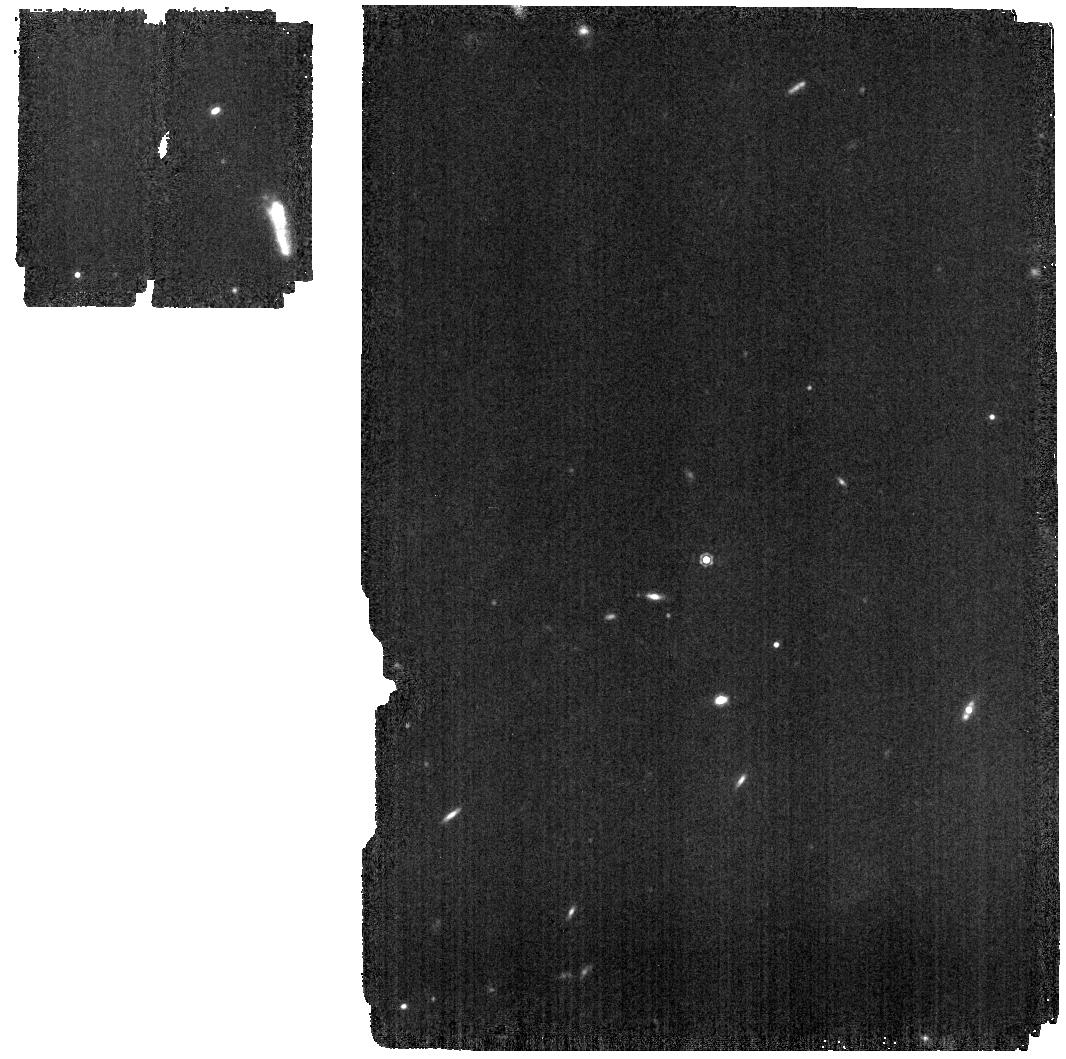
Target: 1743045. Instrument: MIRI. Filter: F1130W. Exposure: 4 min. Observation ID: jw01027-o014_t005_miri_f1130w

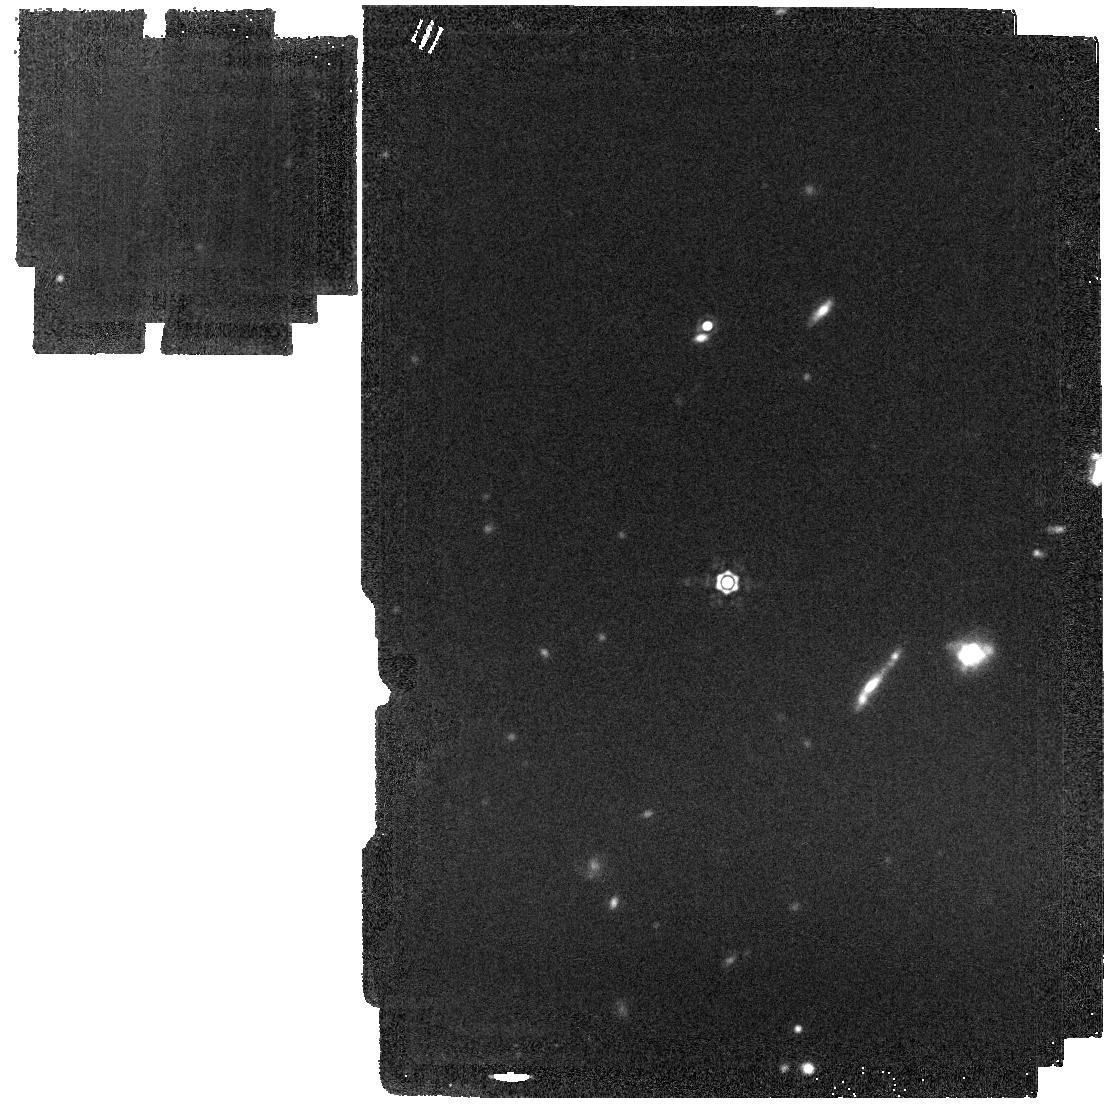
Target: BD+60-1753. Instrument: MIRI. Filter: F1800W. Exposure: 4 min. Observation ID: jw01027-o008_t006_miri_f1800w

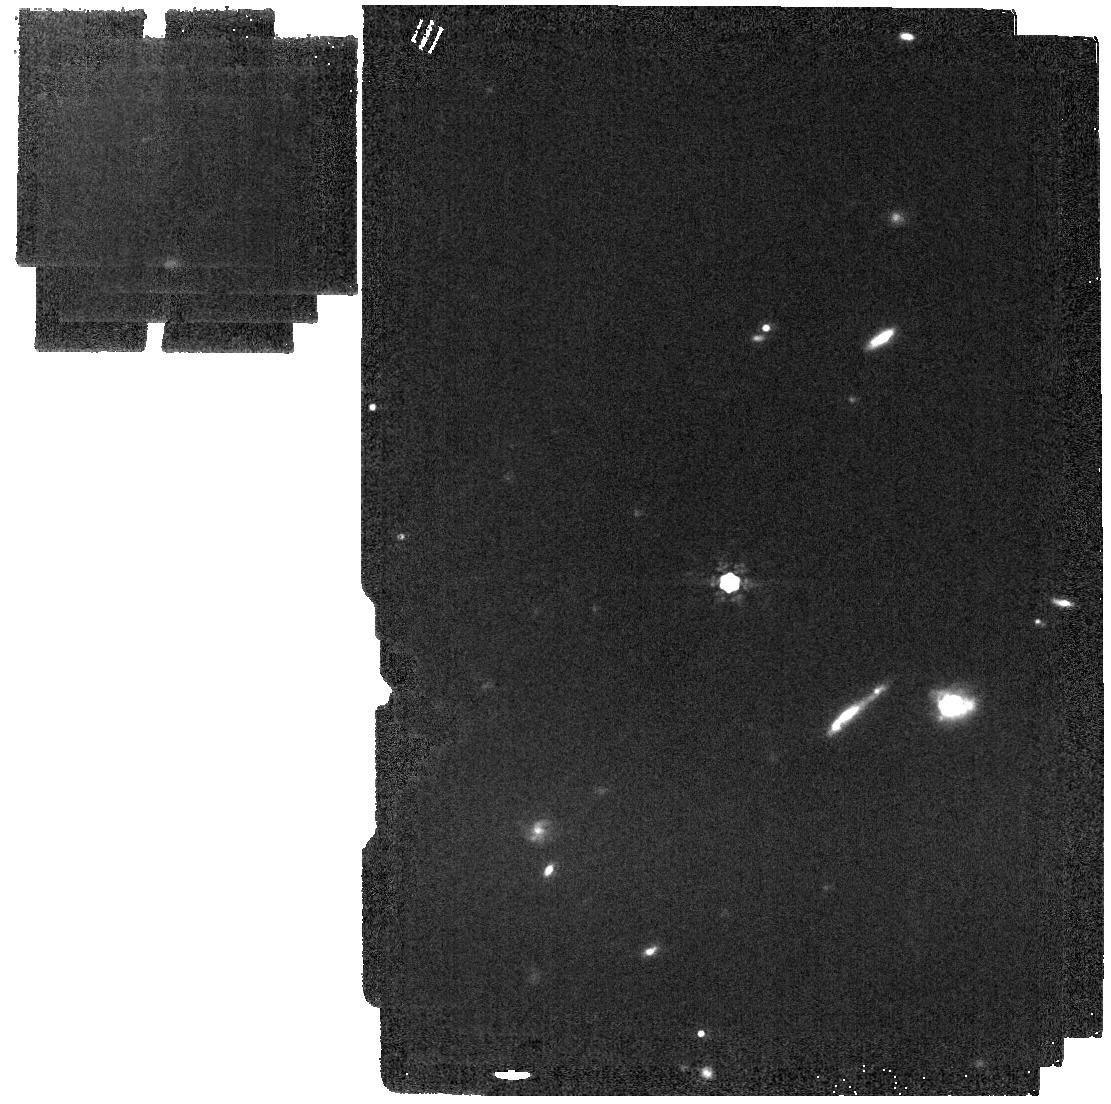
Target: BD+60-1753. Instrument: MIRI. Filter: F1500W. Exposure: 2 min. Observation ID: jw01027-o004_t006_miri_f1500w

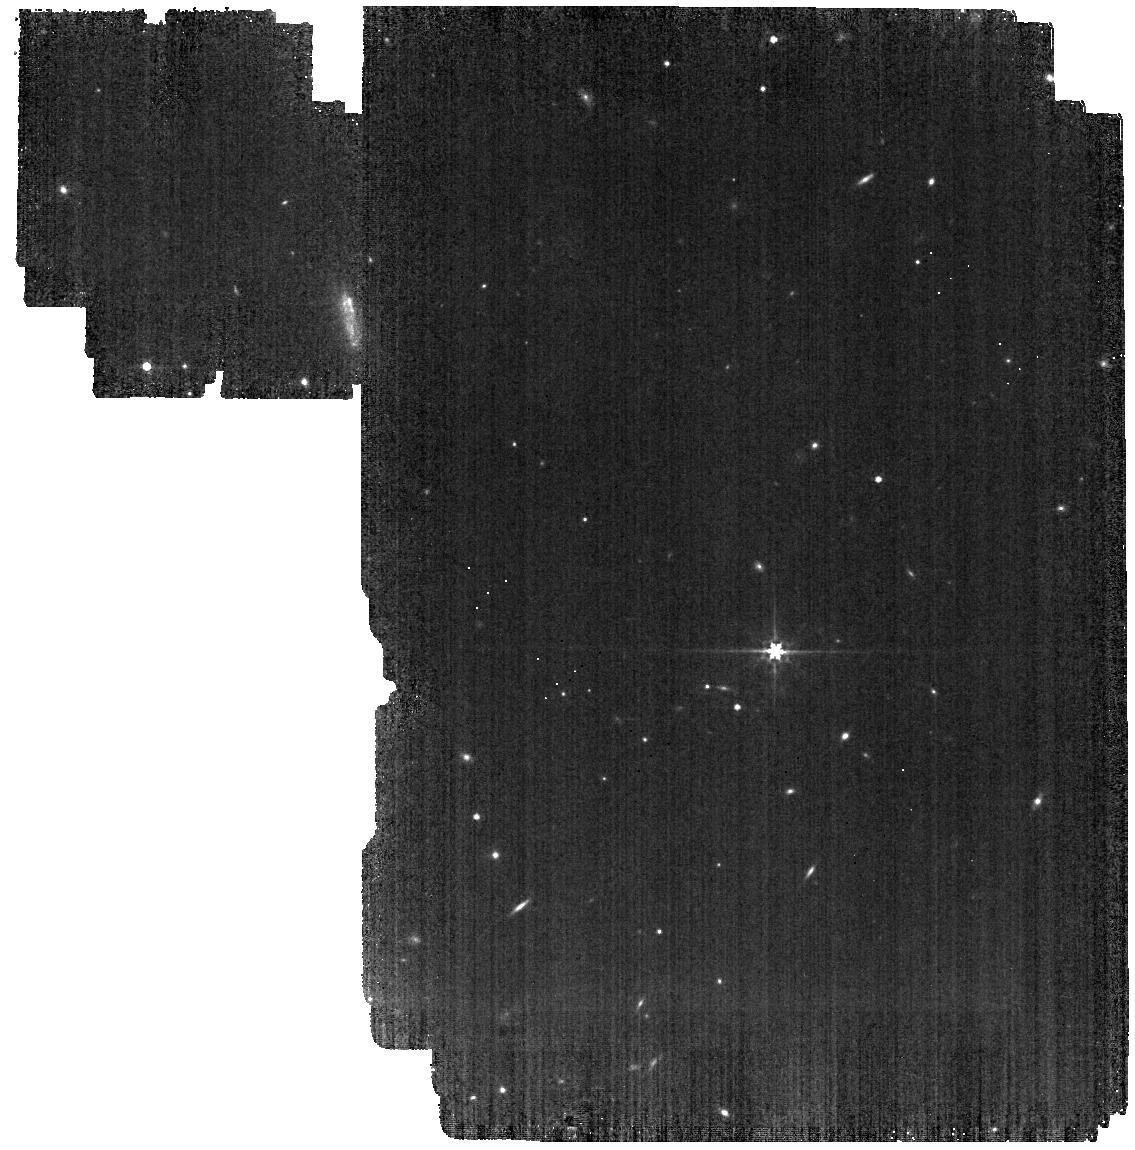
Target: 1743045. Instrument: MIRI. Filter: F560W. Exposure: 4 min. Observation ID: jw01027-o014_t005_miri_f560w

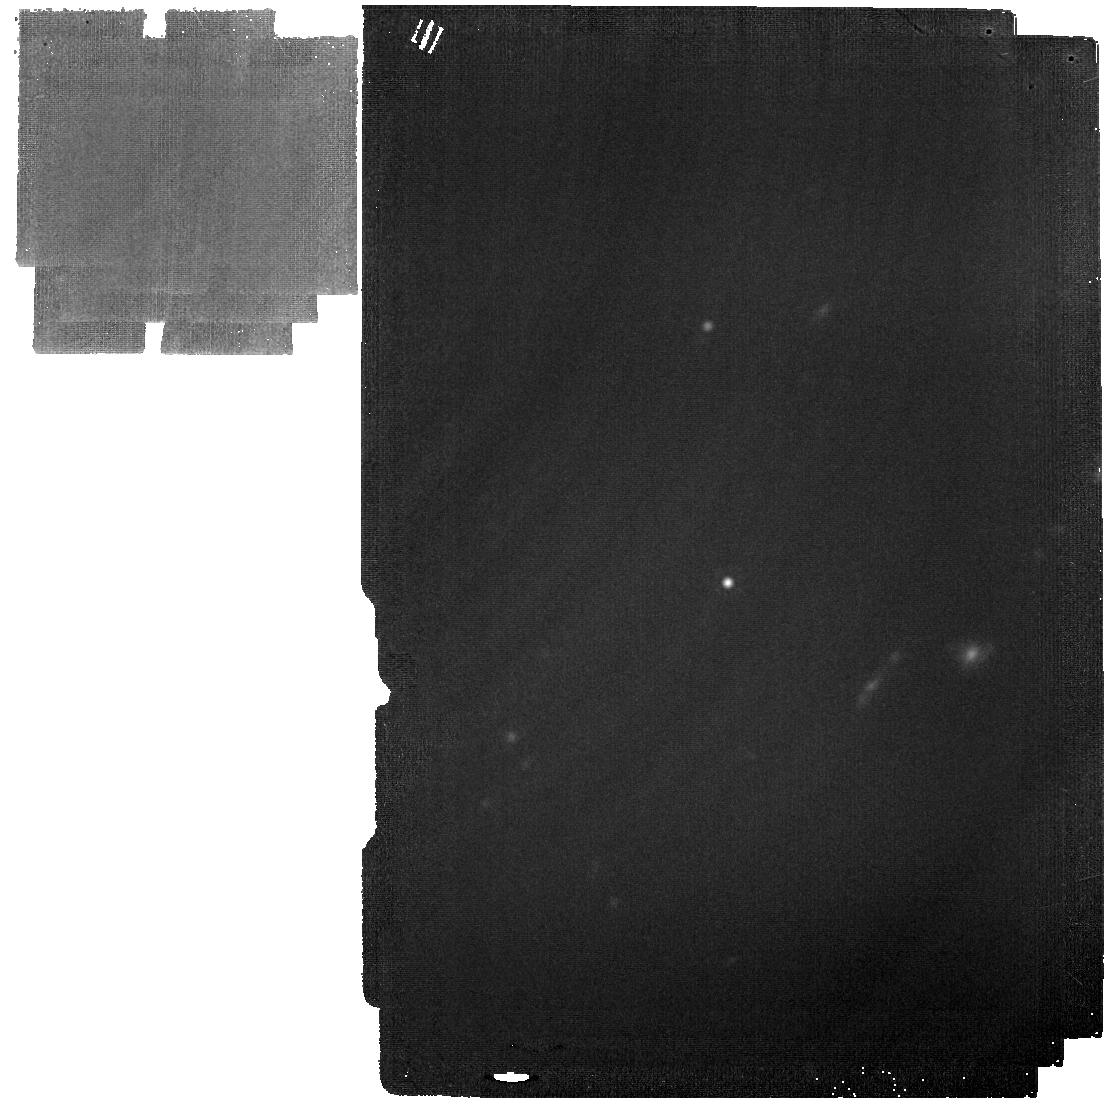
Target: BD+60-1753. Instrument: MIRI. Filter: F2550W. Exposure: 11 min. Observation ID: jw01027-o008_t006_miri_f2550w

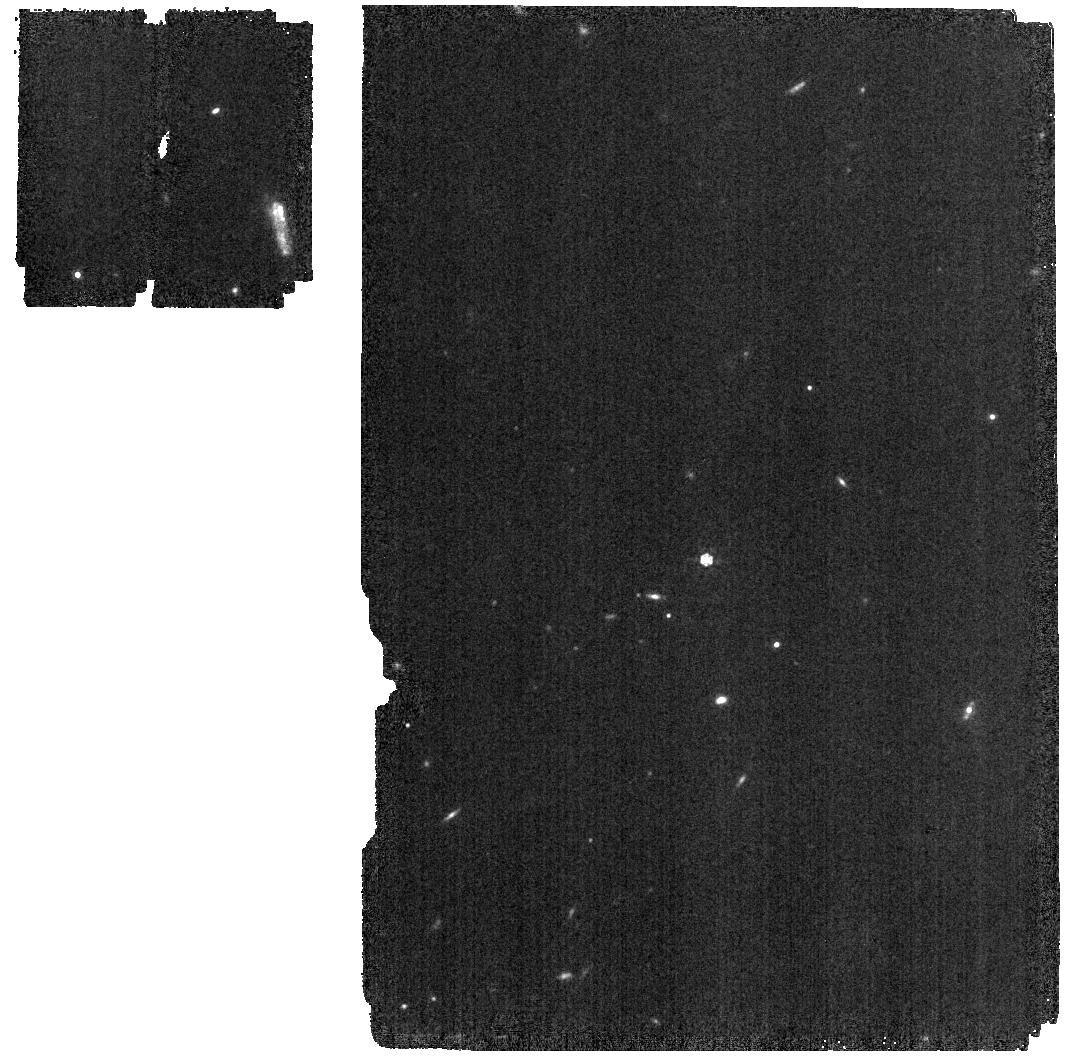
Target: 1743045. Instrument: MIRI. Filter: F1000W. Exposure: 2 min. Observation ID: jw01027-o014_t005_miri_f1000w

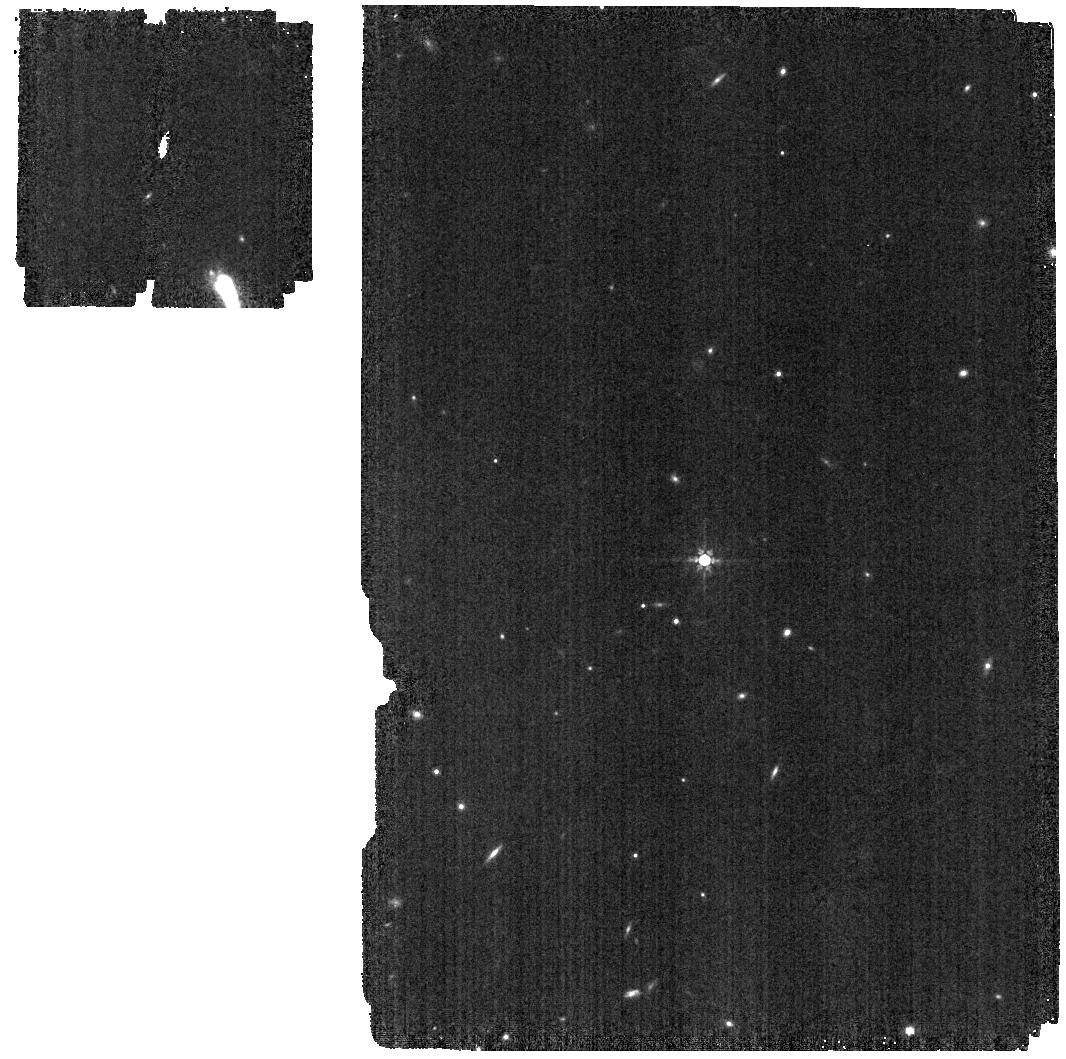
Target: 1743045. Instrument: MIRI. Filter: F770W. Exposure: 2 min. Observation ID: jw01027-o007_t005_miri_f770w

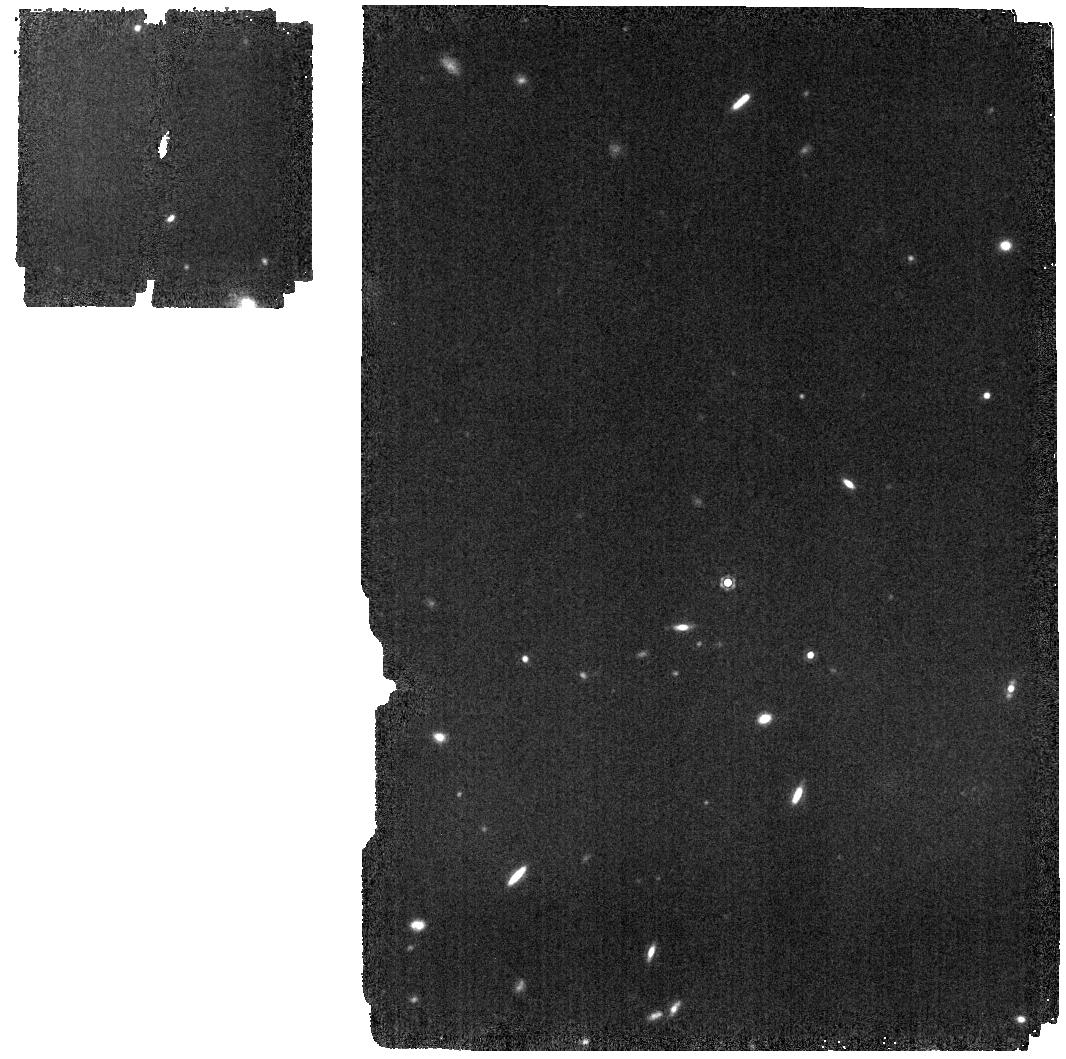
Target: 1743045. Instrument: MIRI. Filter: F1280W. Exposure: 3 min. Observation ID: jw01027-o007_t005_miri_f1280w

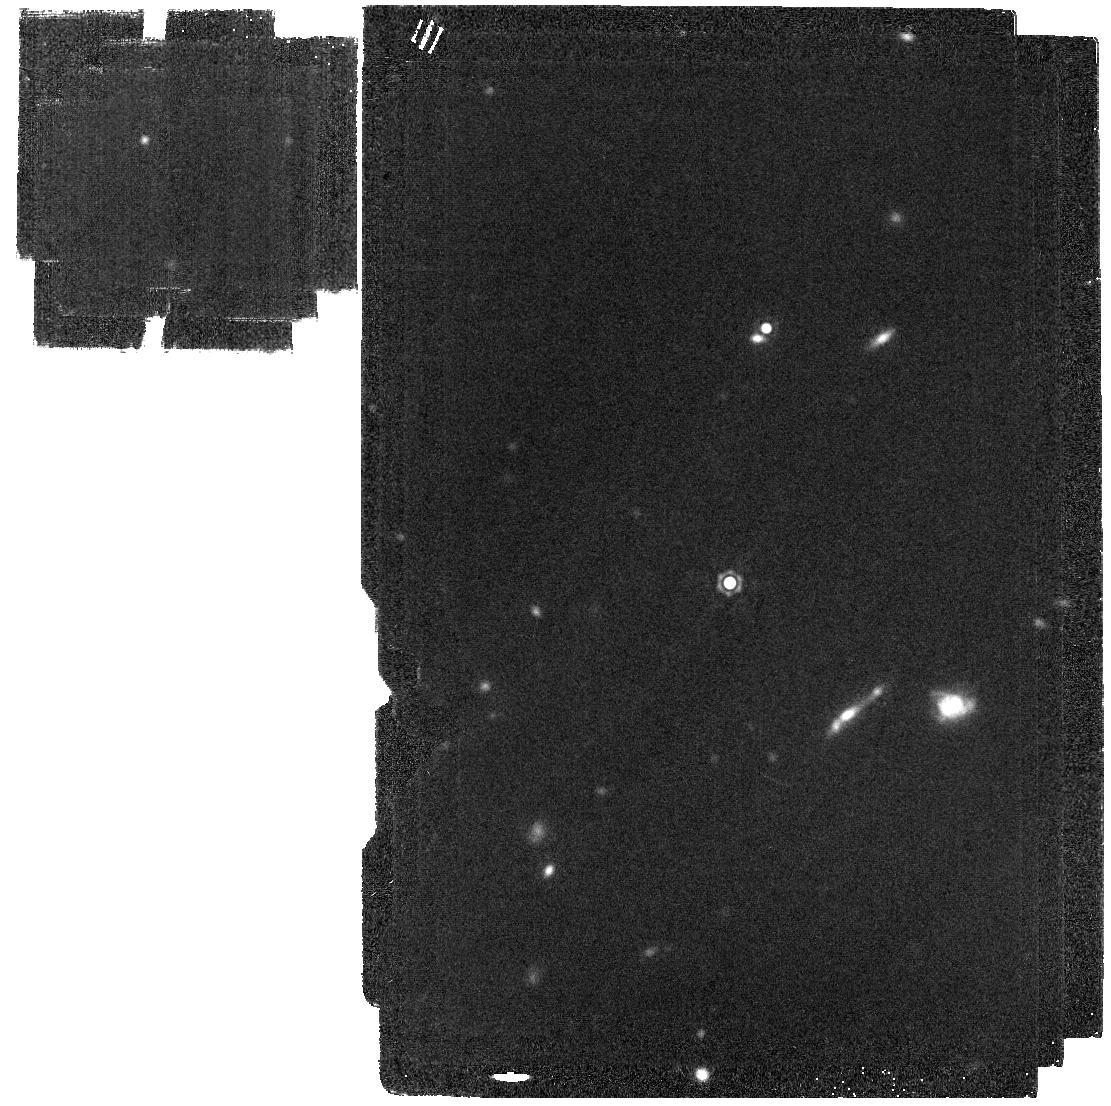
Target: BD+60-1753. Instrument: MIRI. Filter: F2100W. Exposure: 4 min. Observation ID: jw01027-o004_t006_miri_f2100w

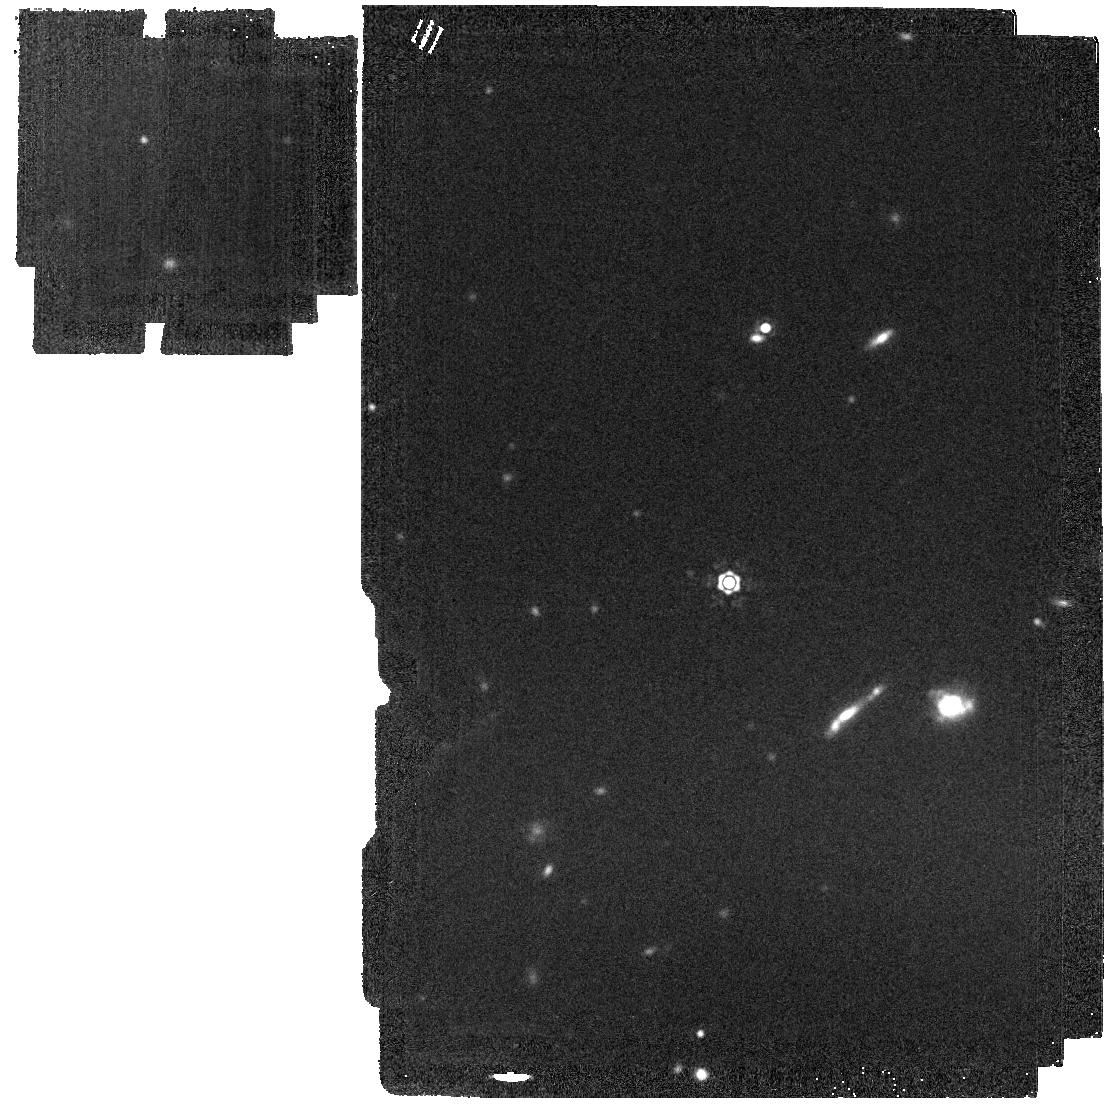
Target: BD+60-1753. Instrument: MIRI. Filter: F1800W. Exposure: 4 min. Observation ID: jw01027-o004_t006_miri_f1800w

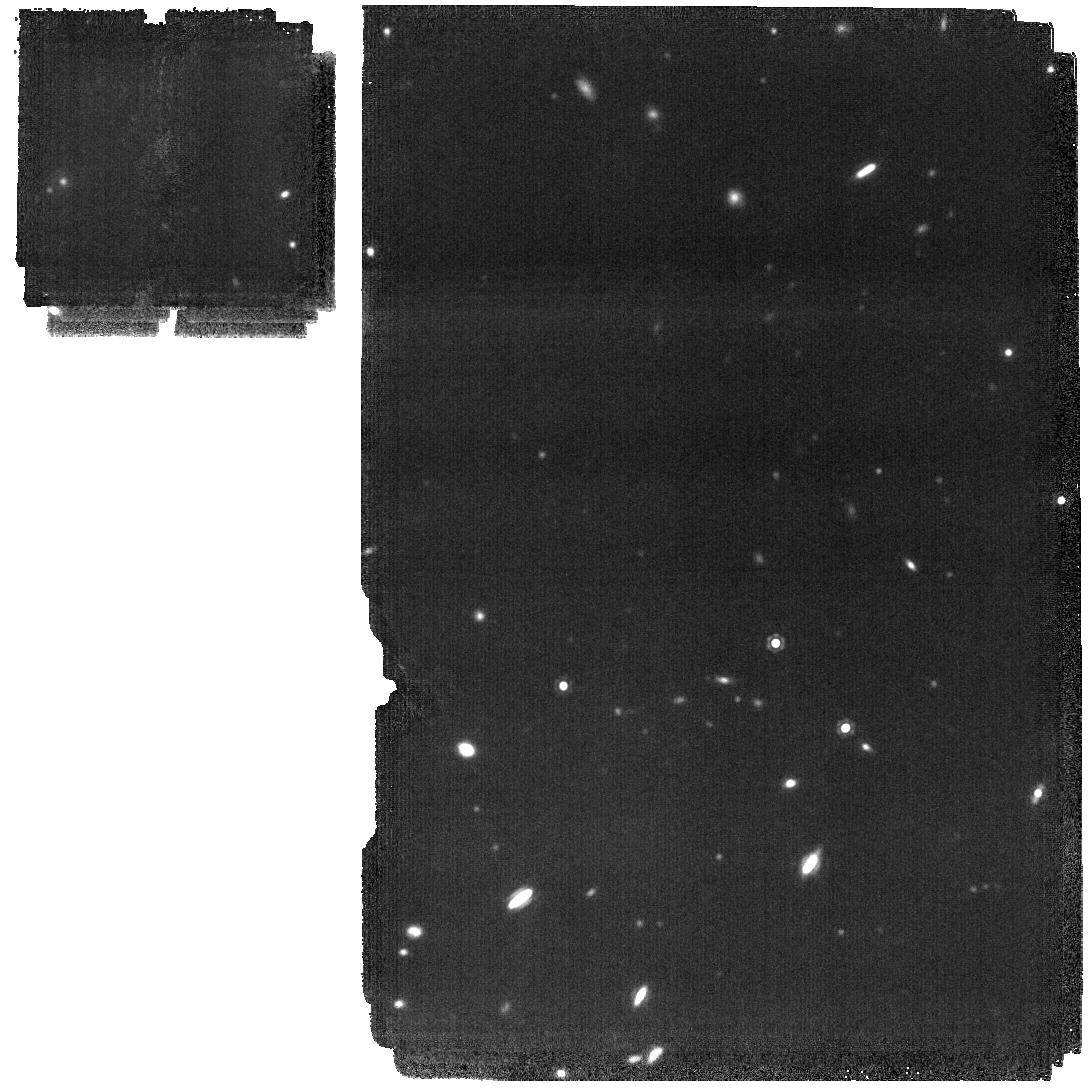
Target: 1743045. Instrument: MIRI. Filter: F1500W. Exposure: 40 min. Observation ID: jw01027-o014_t005_miri_f1500w

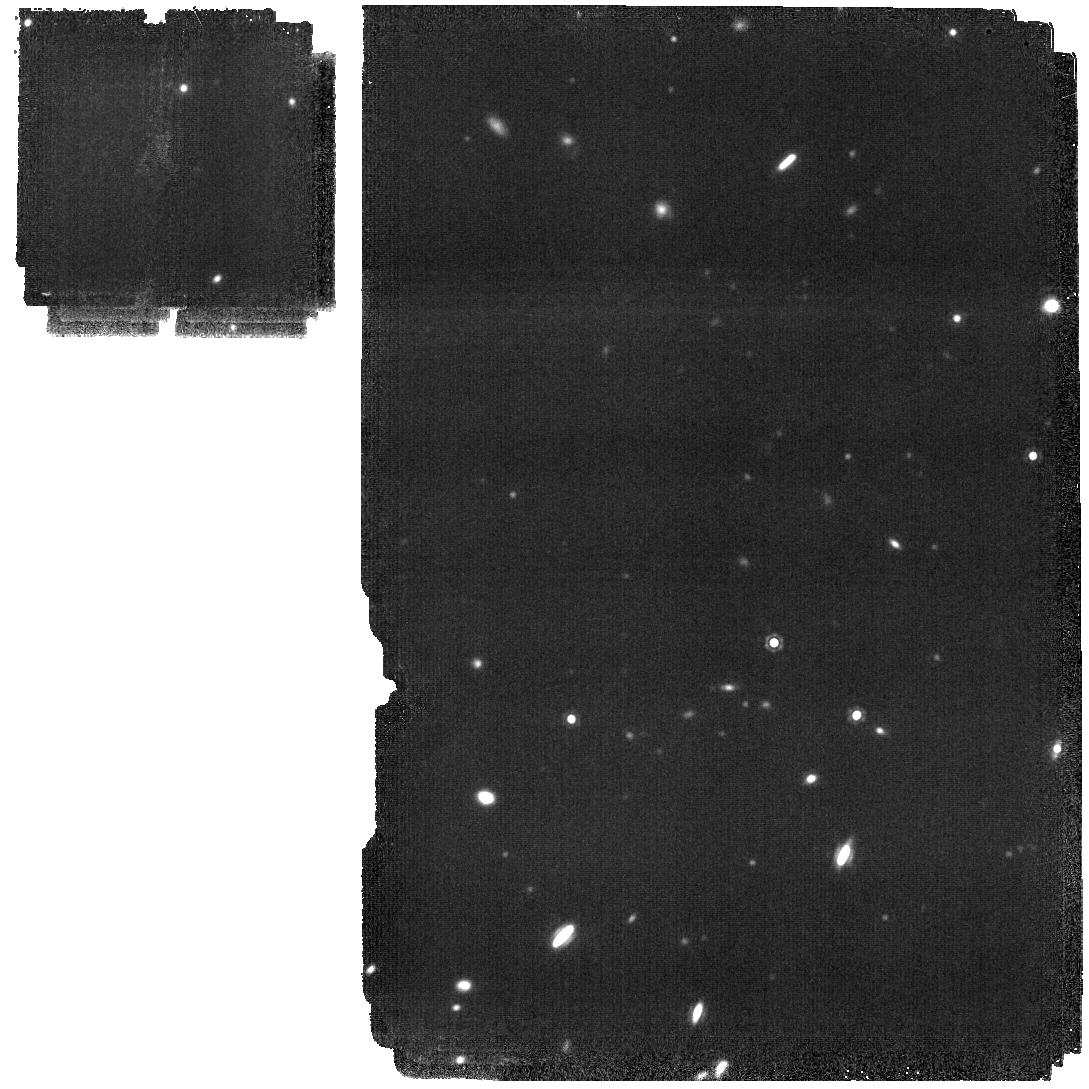
Target: 1743045. Instrument: MIRI. Filter: F1500W. Exposure: 40 min. Observation ID: jw01027-o007_t005_miri_f1500w

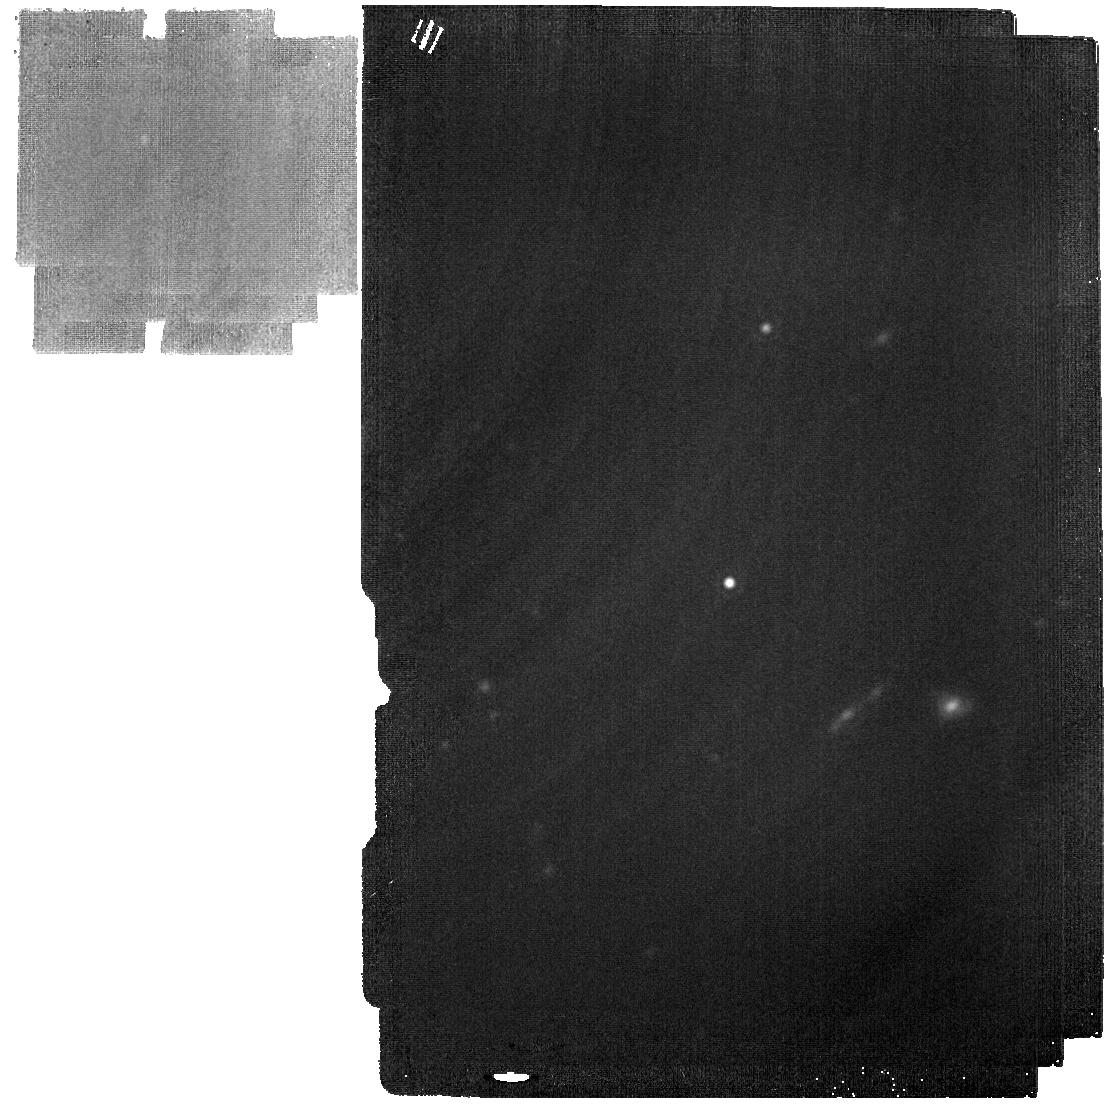
Target: BD+60-1753. Instrument: MIRI. Filter: F2550W. Exposure: 11 min. Observation ID: jw01027-o004_t006_miri_f2550w

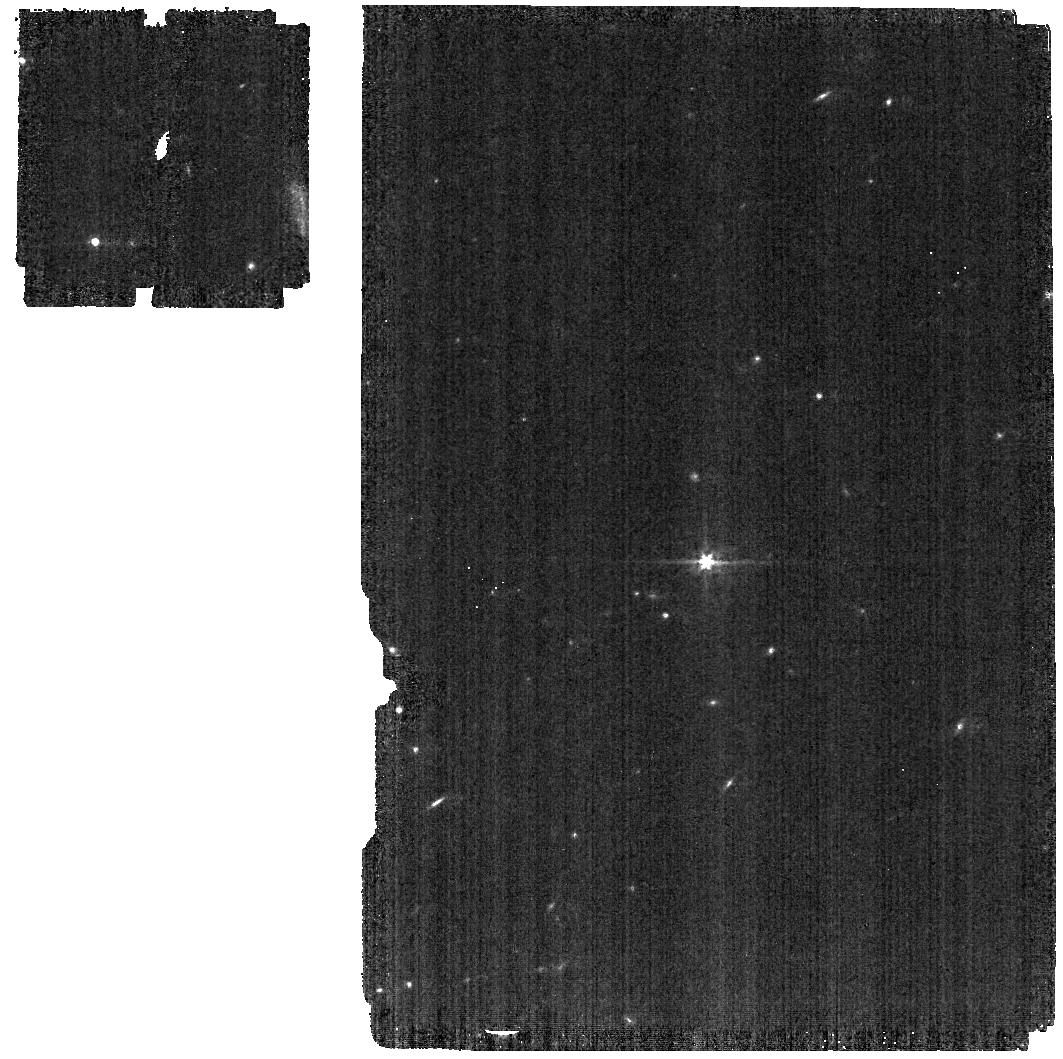
Target: 1743045. Instrument: MIRI. Filter: F560W. Exposure: 2 min. Observation ID: jw01027-o003_t005_miri_f560w

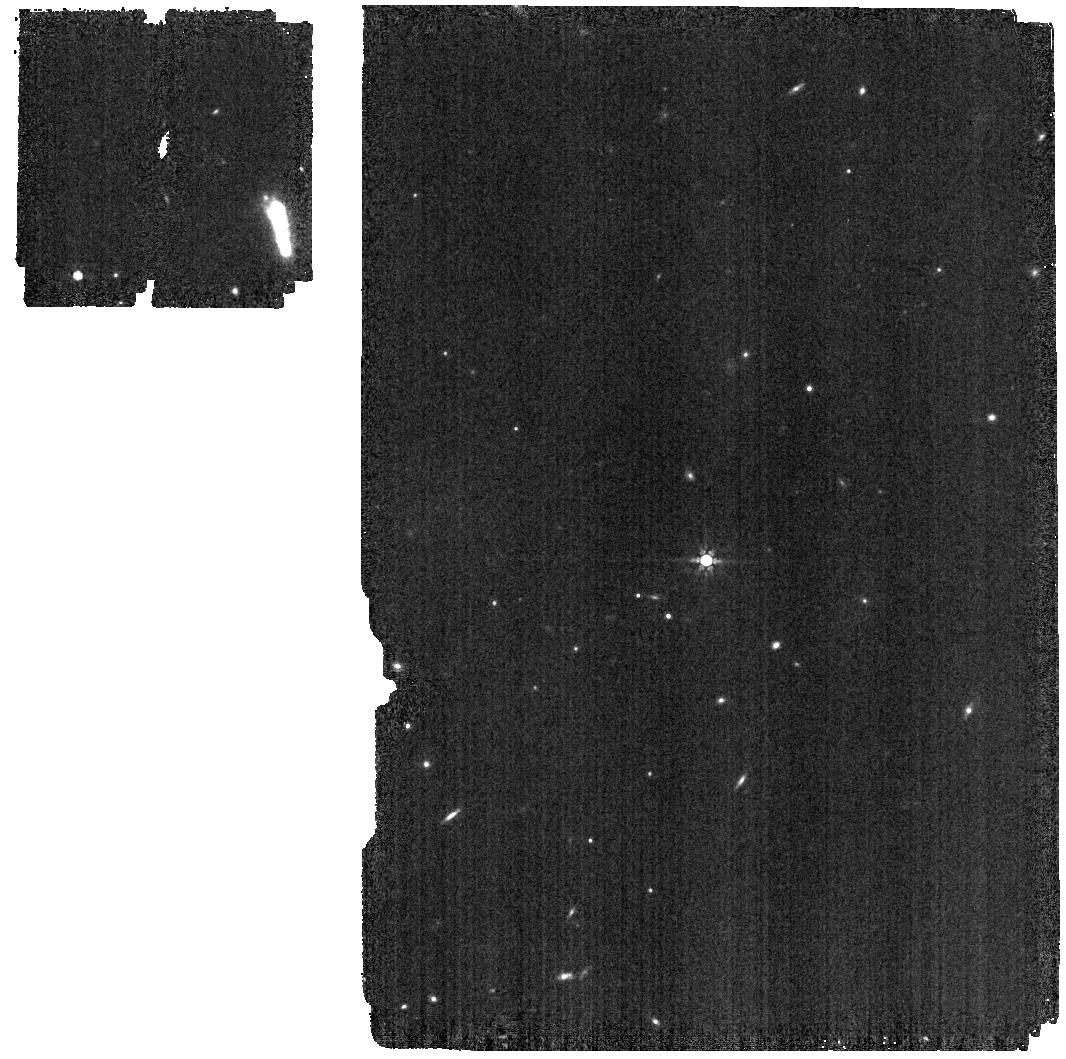
Target: 1743045. Instrument: MIRI. Filter: F770W. Exposure: 2 min. Observation ID: jw01027-o014_t005_miri_f770w

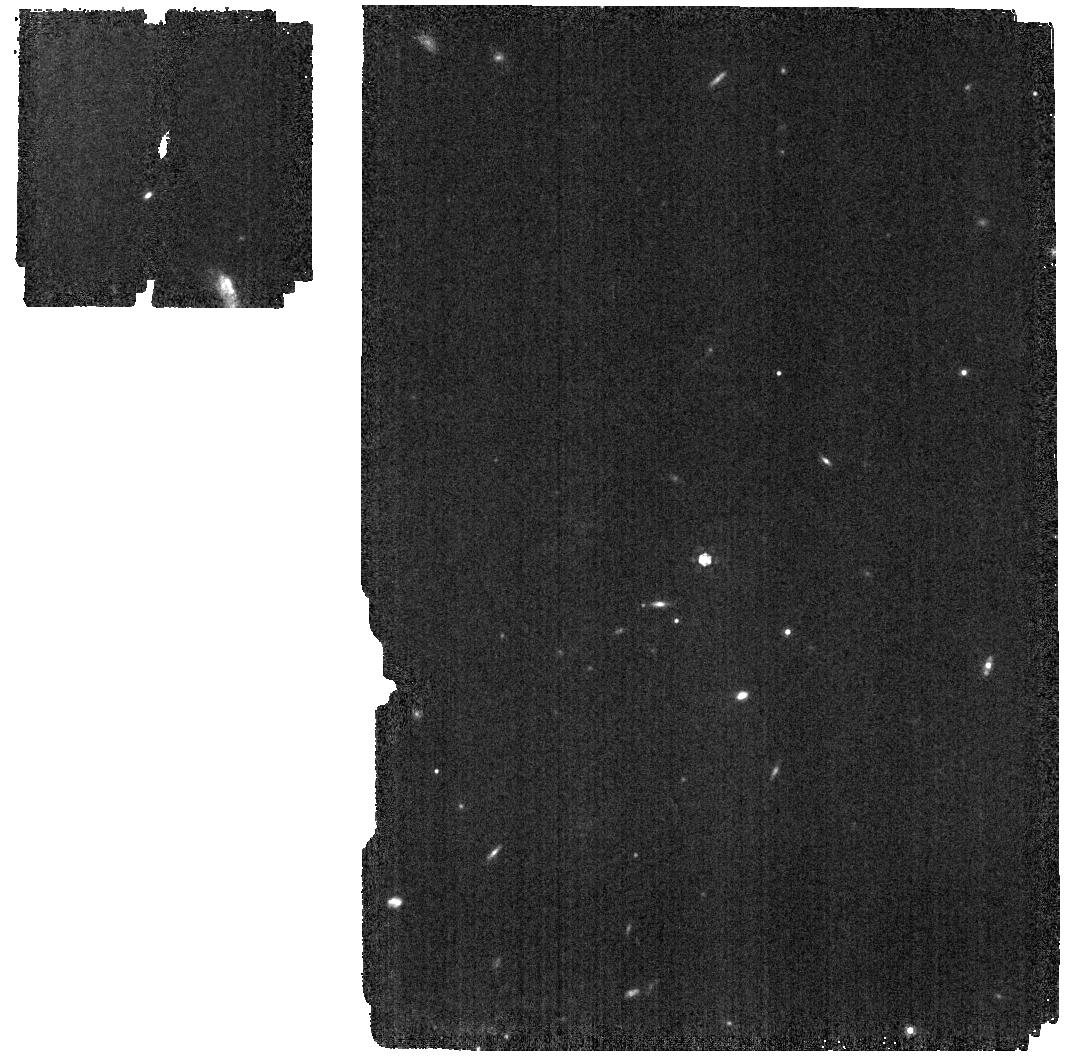
Target: 1743045. Instrument: MIRI. Filter: F1000W. Exposure: 2 min. Observation ID: jw01027-o007_t005_miri_f1000w

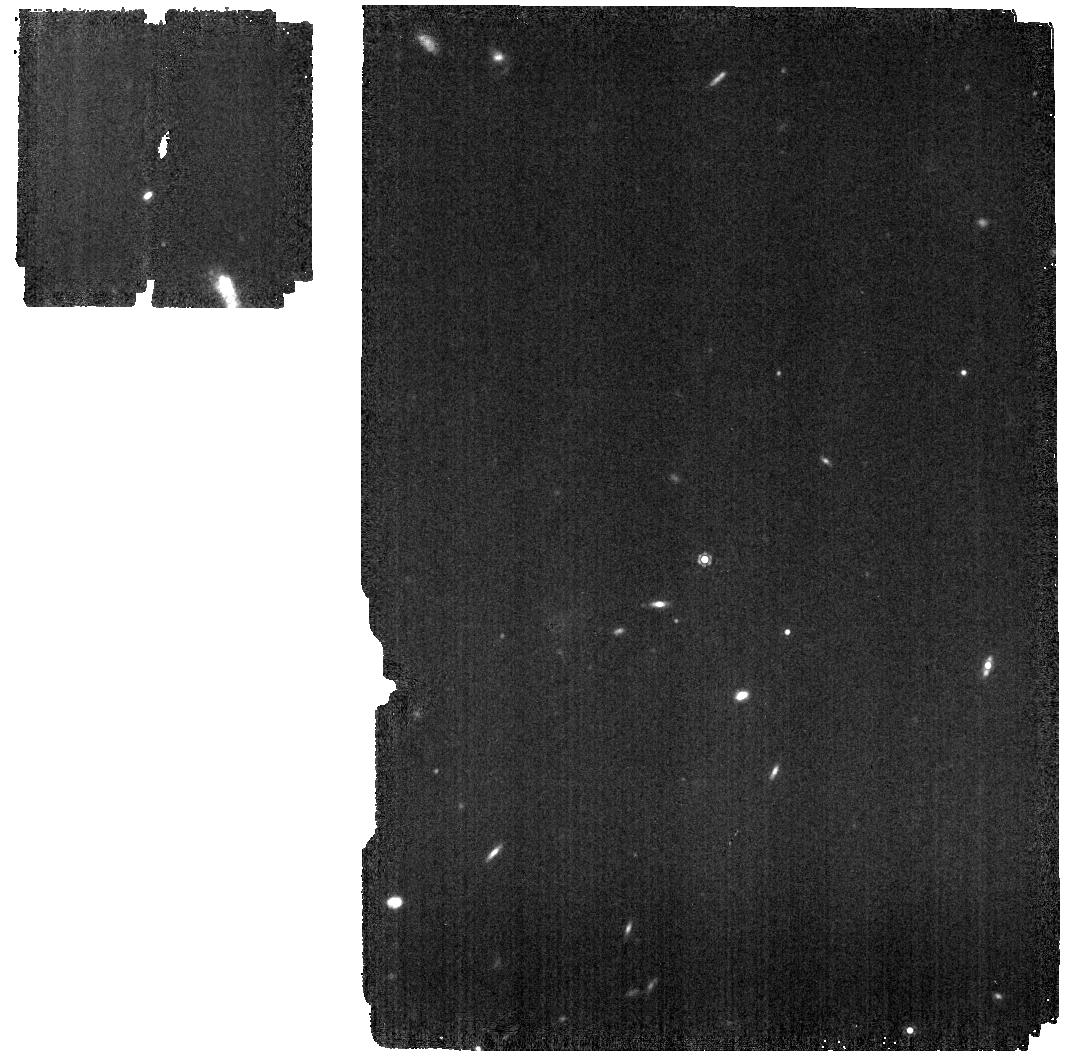
Target: 1743045. Instrument: MIRI. Filter: F1130W. Exposure: 4 min. Observation ID: jw01027-o007_t005_miri_f1130w

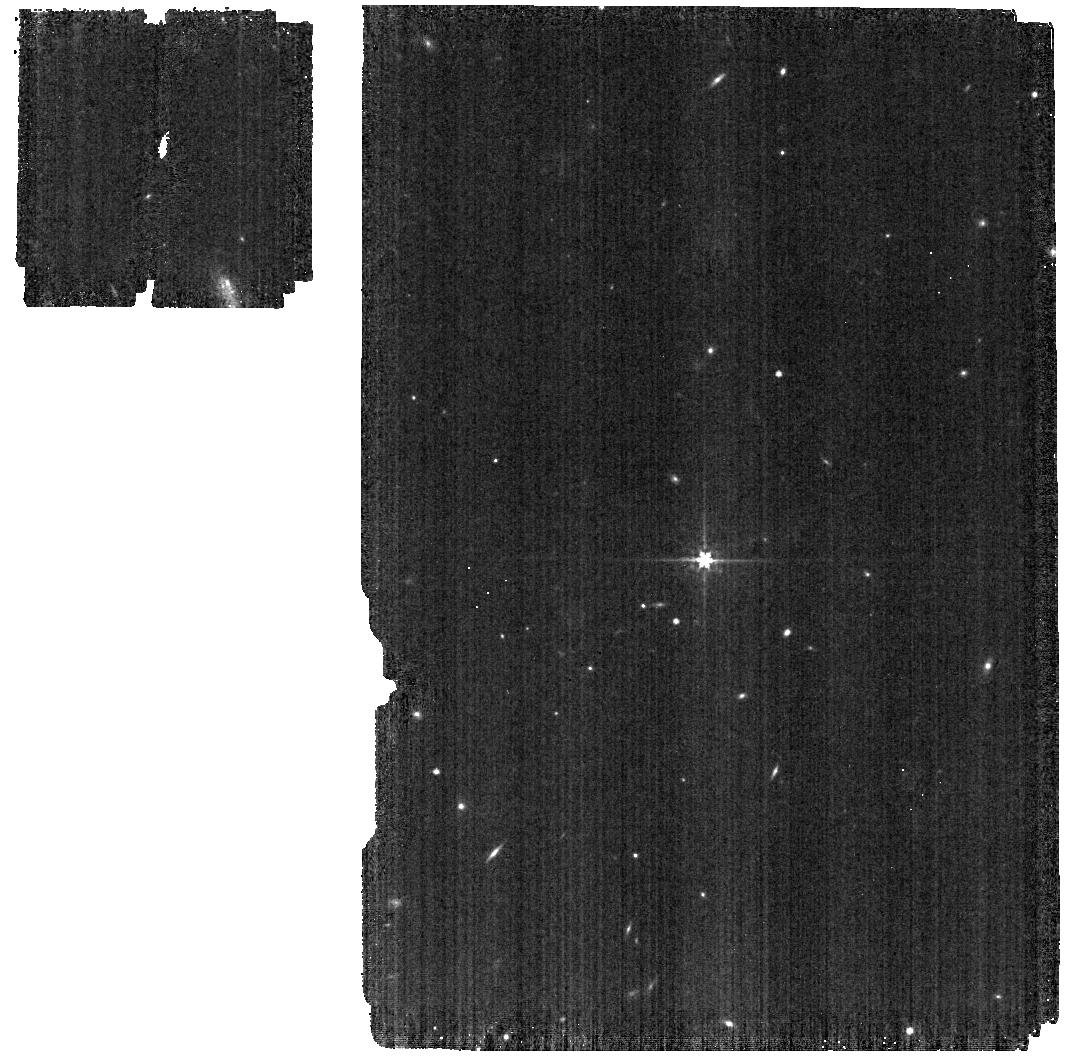
Target: 1743045. Instrument: MIRI. Filter: F560W. Exposure: 2 min. Observation ID: jw01027-o007_t005_miri_f560w

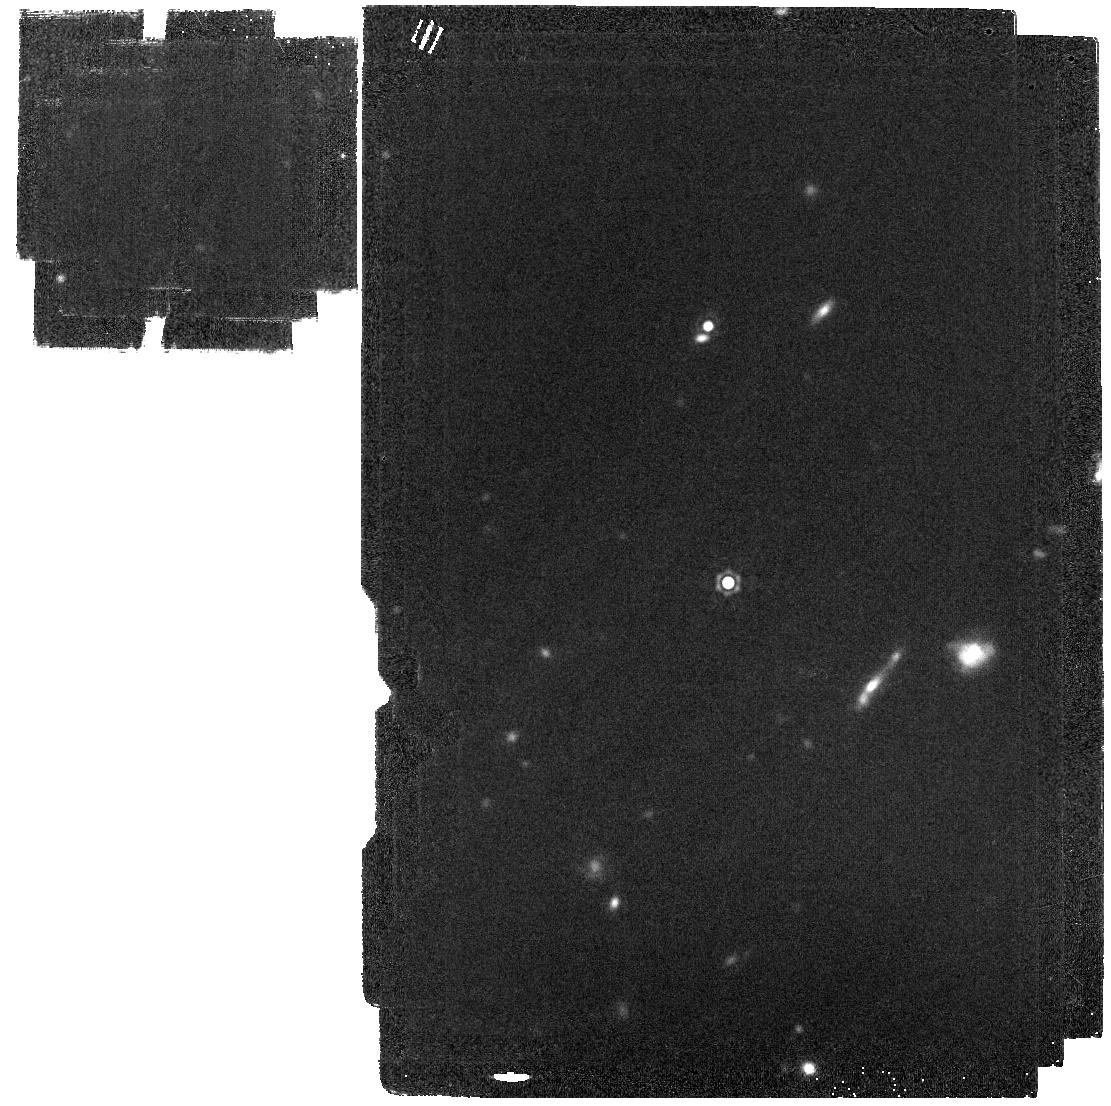
Target: BD+60-1753. Instrument: MIRI. Filter: F2100W. Exposure: 4 min. Observation ID: jw01027-o008_t006_miri_f2100w

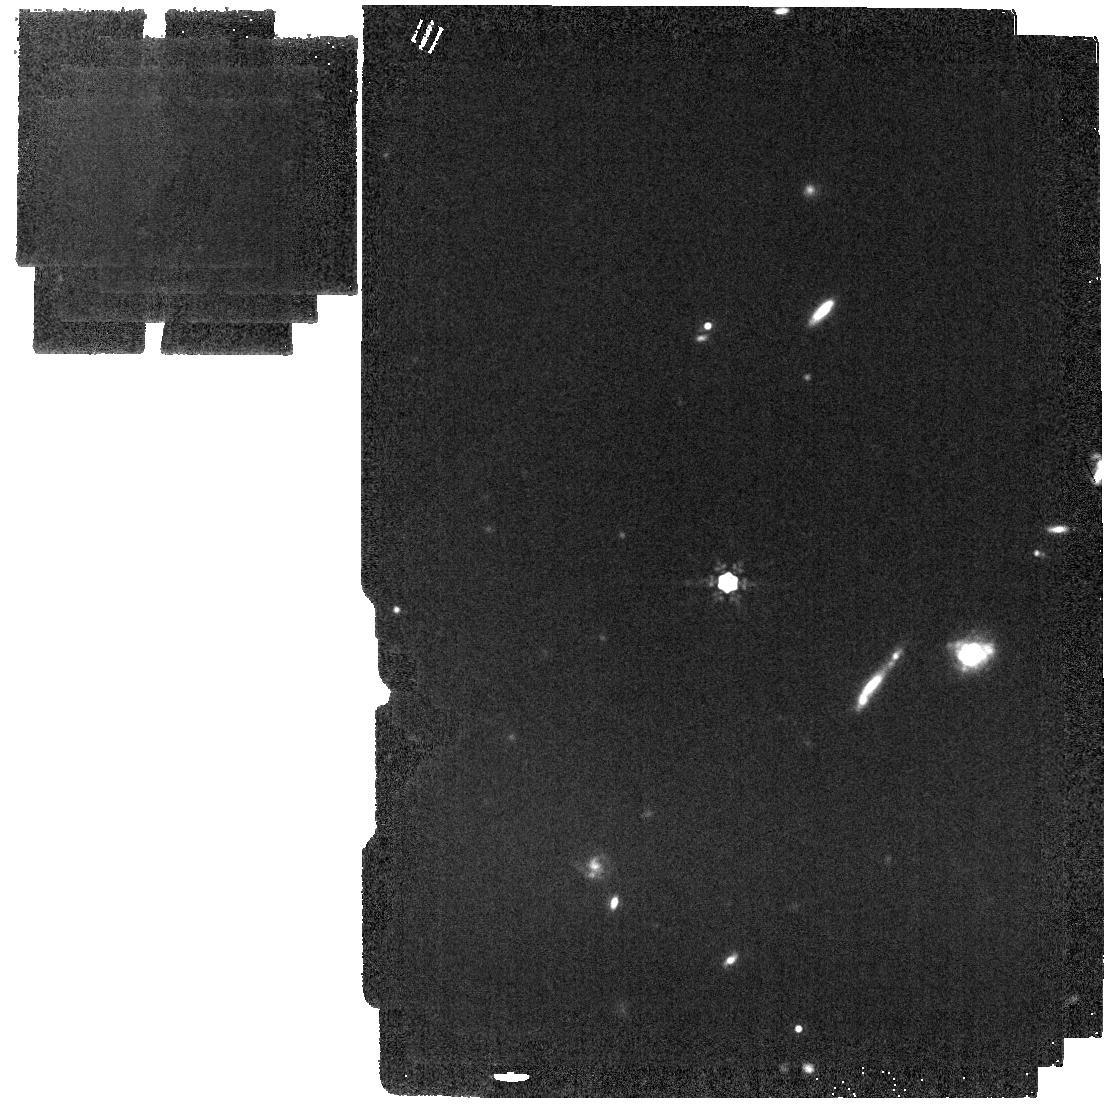
Target: BD+60-1753. Instrument: MIRI. Filter: F1500W. Exposure: 2 min. Observation ID: jw01027-o008_t006_miri_f1500w

MIRI Imager Photometric Zero Points and Stability (MIRI-011 / Program 1027) (PI: Garcia Marin, Macarena)

The primary objective of this CAR is to derive the photometric calibration factors for all the MIRI imager filters, so data can be converted from DN/s into physical units MJy/Sterad. To monitor the stability observations will be repeated once. In the current Commissioning Timeline these two activities are planned for L+154, and L+165. Data will be used for photometric calibration, and will be also used as complementary observations for the imager PSF characterization. The second objective of this CAR is to study the impact of drifts in the on-orbit performance of the MIRI detectors. Ground based testing data has shown temporal drifts that have been associated with the presence of excess noise. Although recent analysis indicate that this should not significantly limit the dwell time per dither position, this test will allow us to decouple detector from observatory drifts (such as variations in the background level).